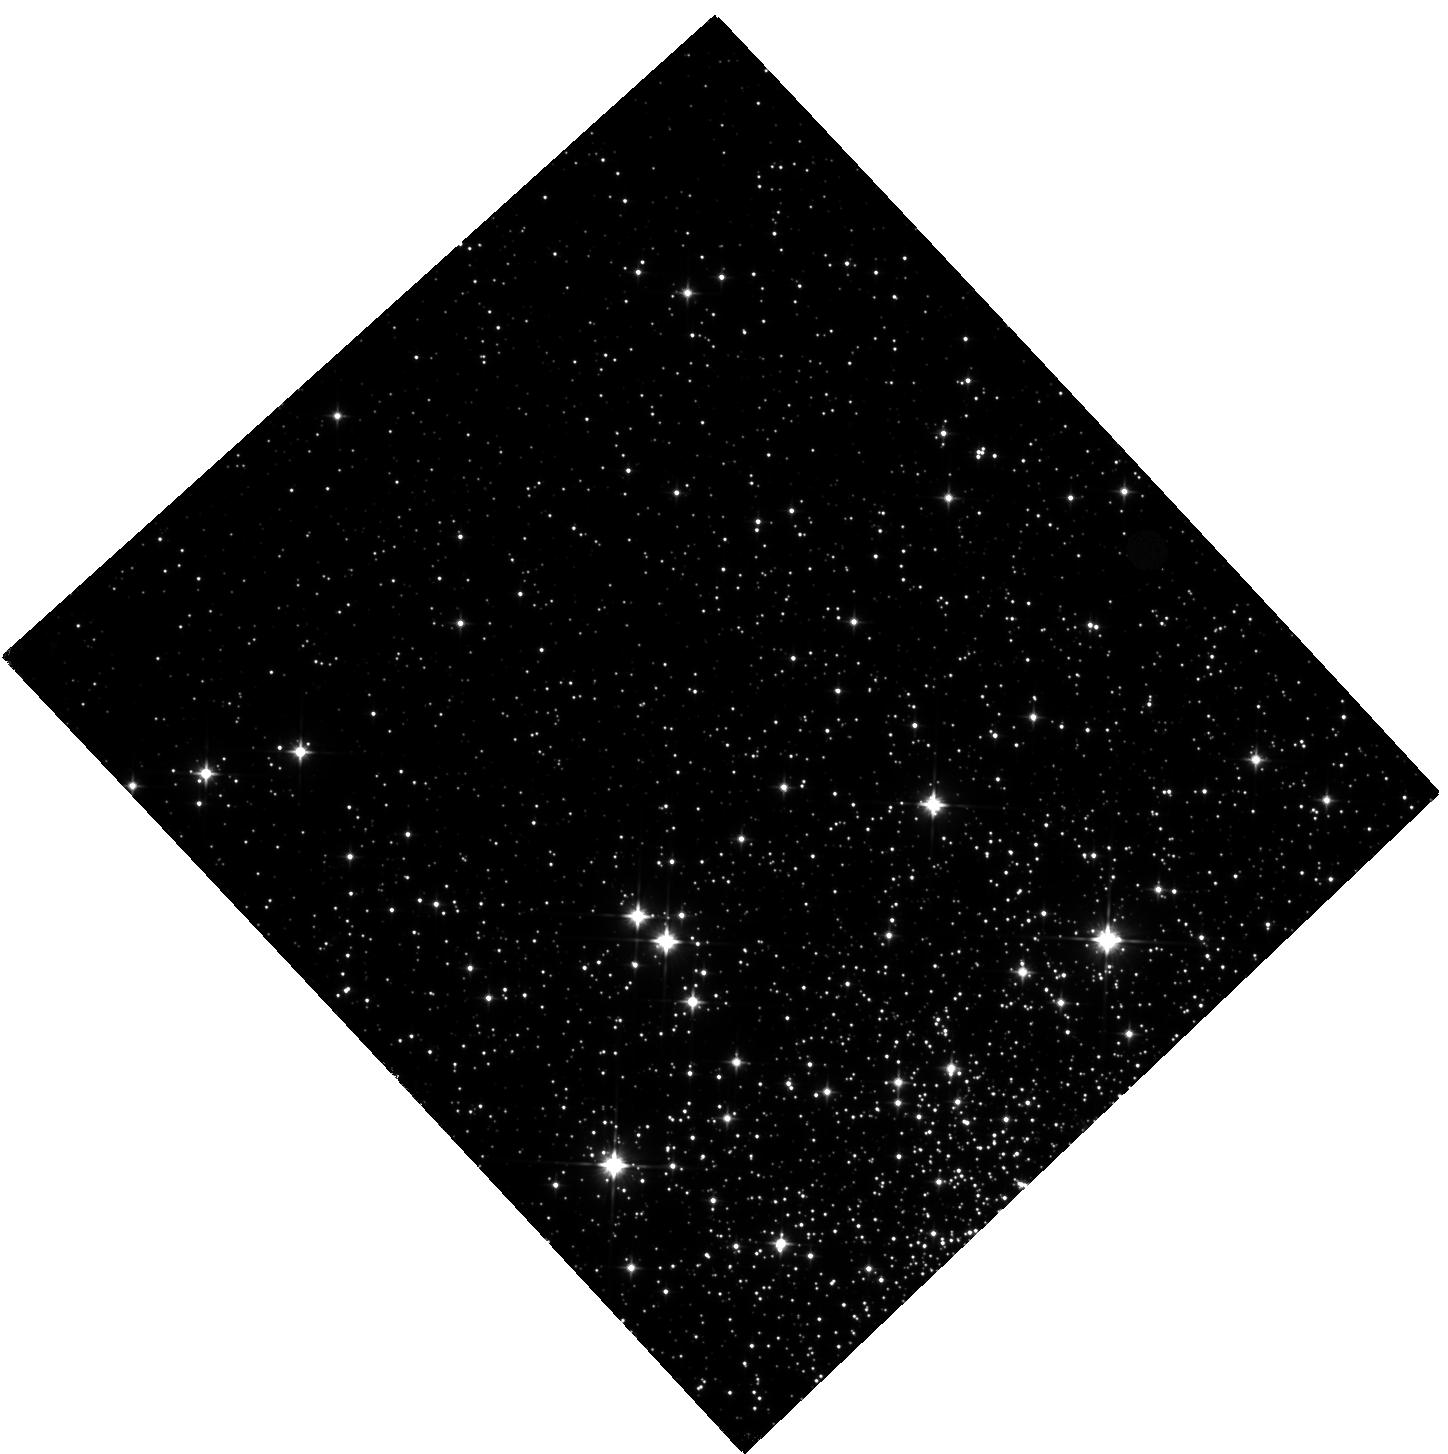
Target: NGC-6397. Instrument: WFC3/IR. Filter: F110W. Exposure: 17 min. Observation ID: hst_14124_01_wfc3_ir_f110w_icy901

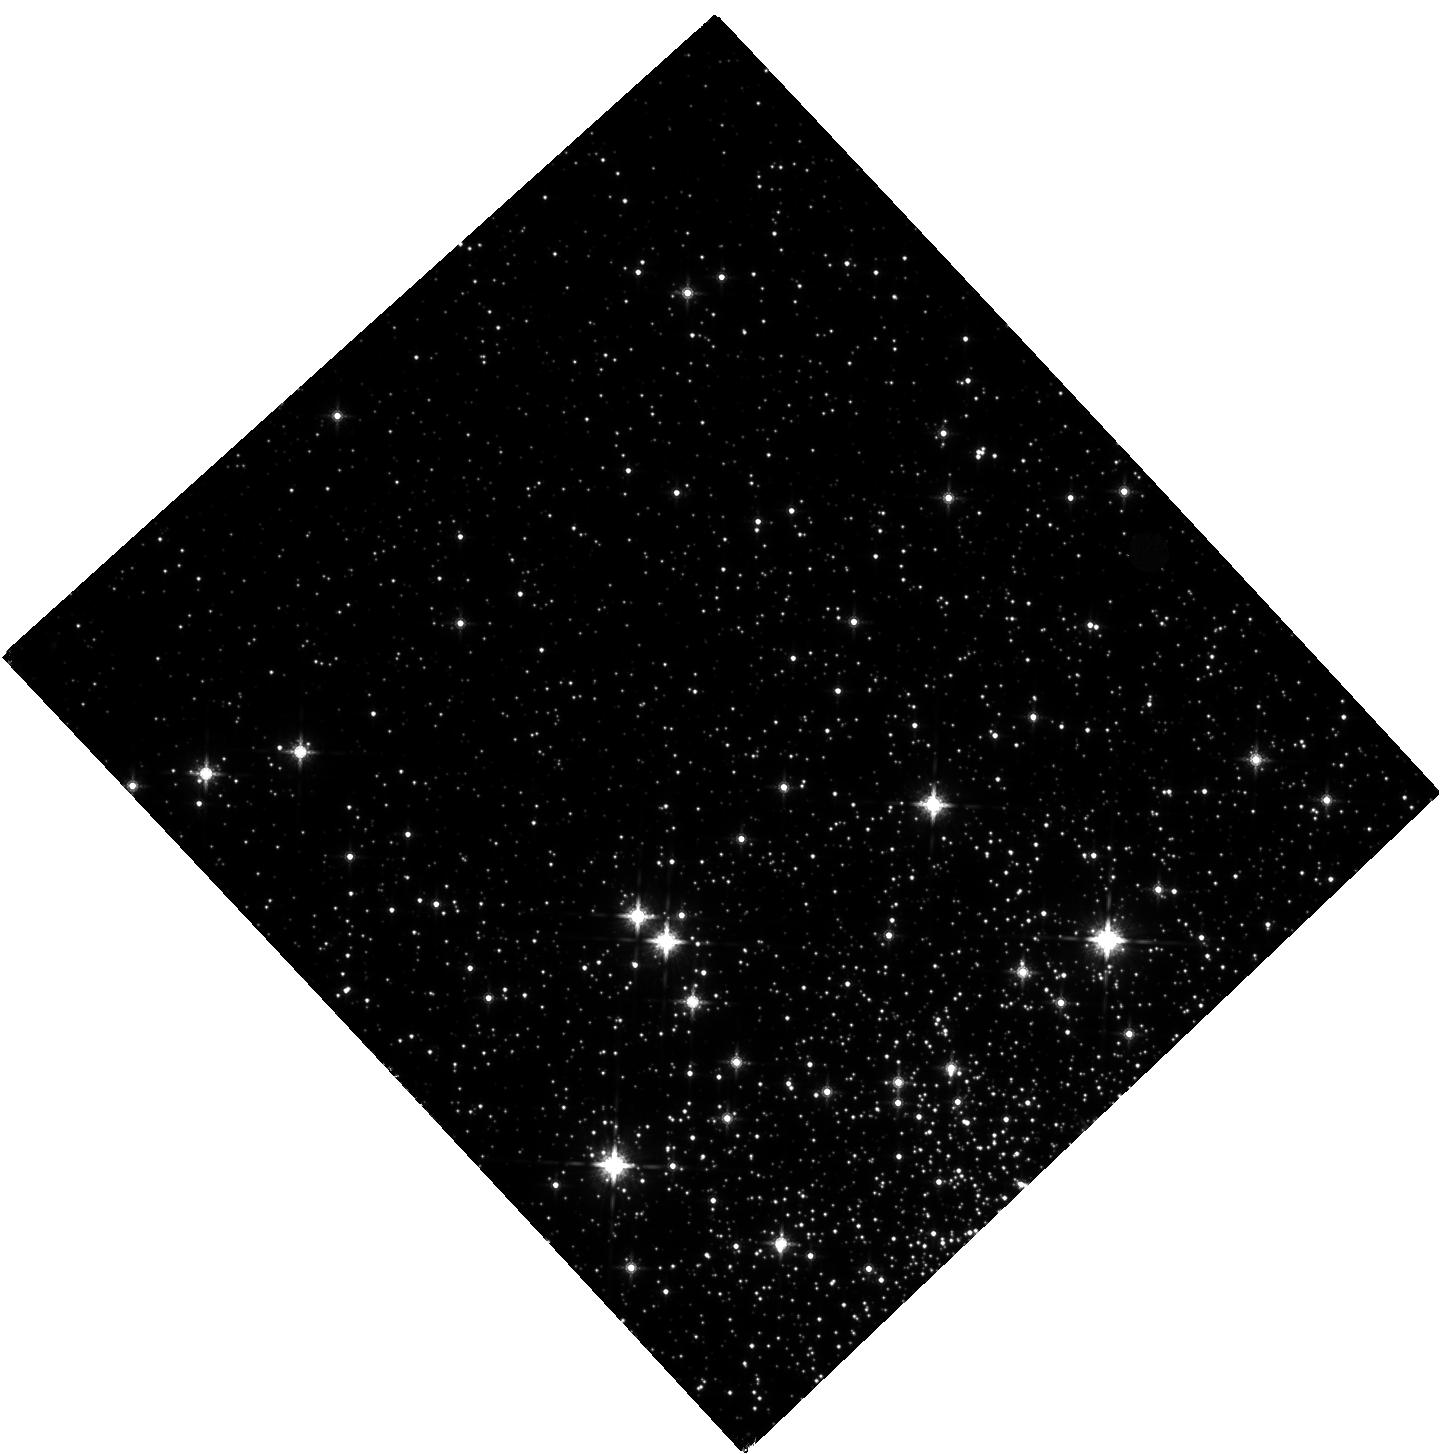
Target: NGC-6397. Instrument: WFC3/IR. Filter: F160W. Exposure: 27 min. Observation ID: hst_14124_01_wfc3_ir_f160w_icy901

Pushing to Sub-Gyr Globular Cluster Ages: the IR CMD of NGC 6397 (PI: Correnti, Matteo)

Globular Clusters (GCs) in the Milky Way are the primary laboratories for establishing the ages of the oldest stellar populations and for measuring the color-magnitude relation of stars. The gold standard for these studies has involved high-precision visible light investigations with the Hubble Space Telescope. However, the shape of the color-magnitude relation in the visible bandpasses offers little leverage to disentangle the effects of distance, reddening, and metallicity, and these uncertainties impact our derived age measurements for GCs. Recently, a new feature has been observed in several HST WFC3-IR CMDs of nearby GCs. At low stellar masses, the stellar main sequence in an infrared (IR) CMD exhibits a sharp "kink" (due to opacity effects in M dwarfs), such that lower mass and cooler dwarfs become bluer in the F110W - F160W color baseline and not redder. This inversion of the color-magnitude relation offers a new opportunity to fit GC properties in the IR baseline, and to reduce their uncertainties. Here, we propose a 1 orbit HST WFC3-IR program to obtain the first IR color-magnitude relation of stars for a truly metal-poor GC, NGC 6397. We will establish the most accurate age for the cluster to date, with sub-Gyr precision. Combining this observation with our analysis of publicly available data of 4 other more metal-rich GCs from MAST will establish an independent and sensitive test to the age-metallicity relation of clusters.